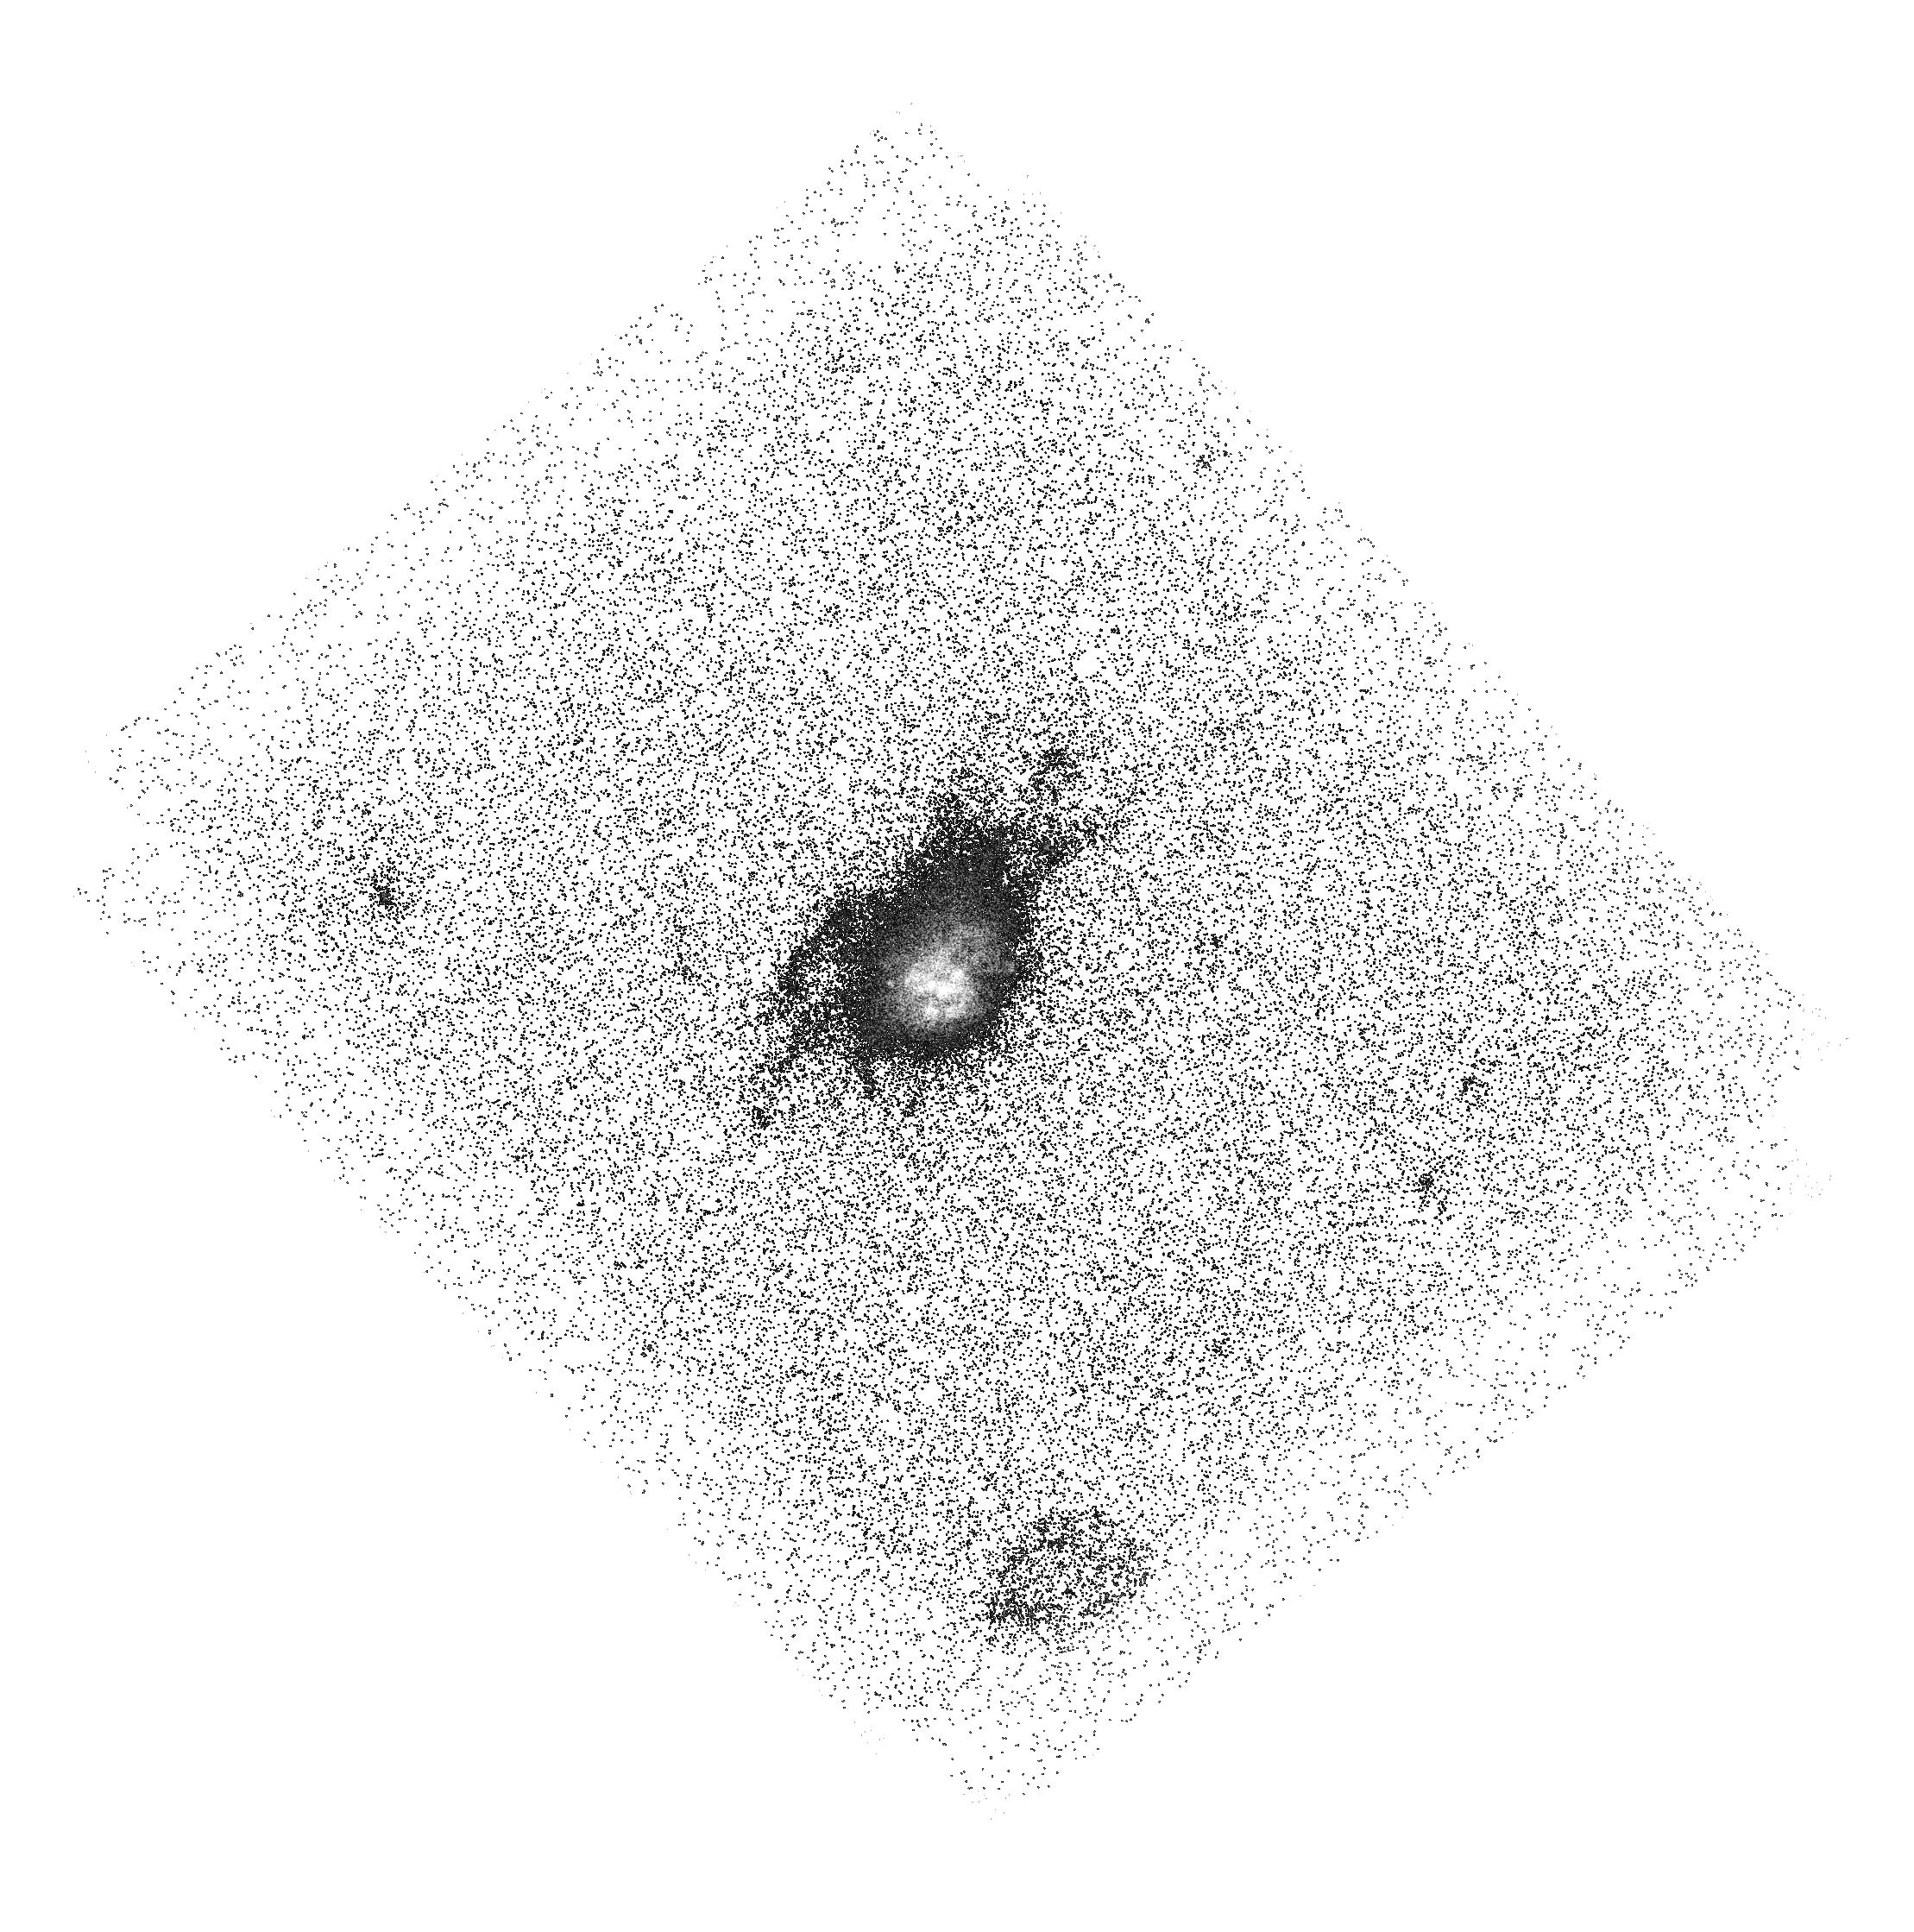
Target: ABELL1835. Instrument: ACS/SBC. Filter: F140LP. Exposure: 43 min. Observation ID: hst_15298_07_acs_sbc_f140lp_jdfz07

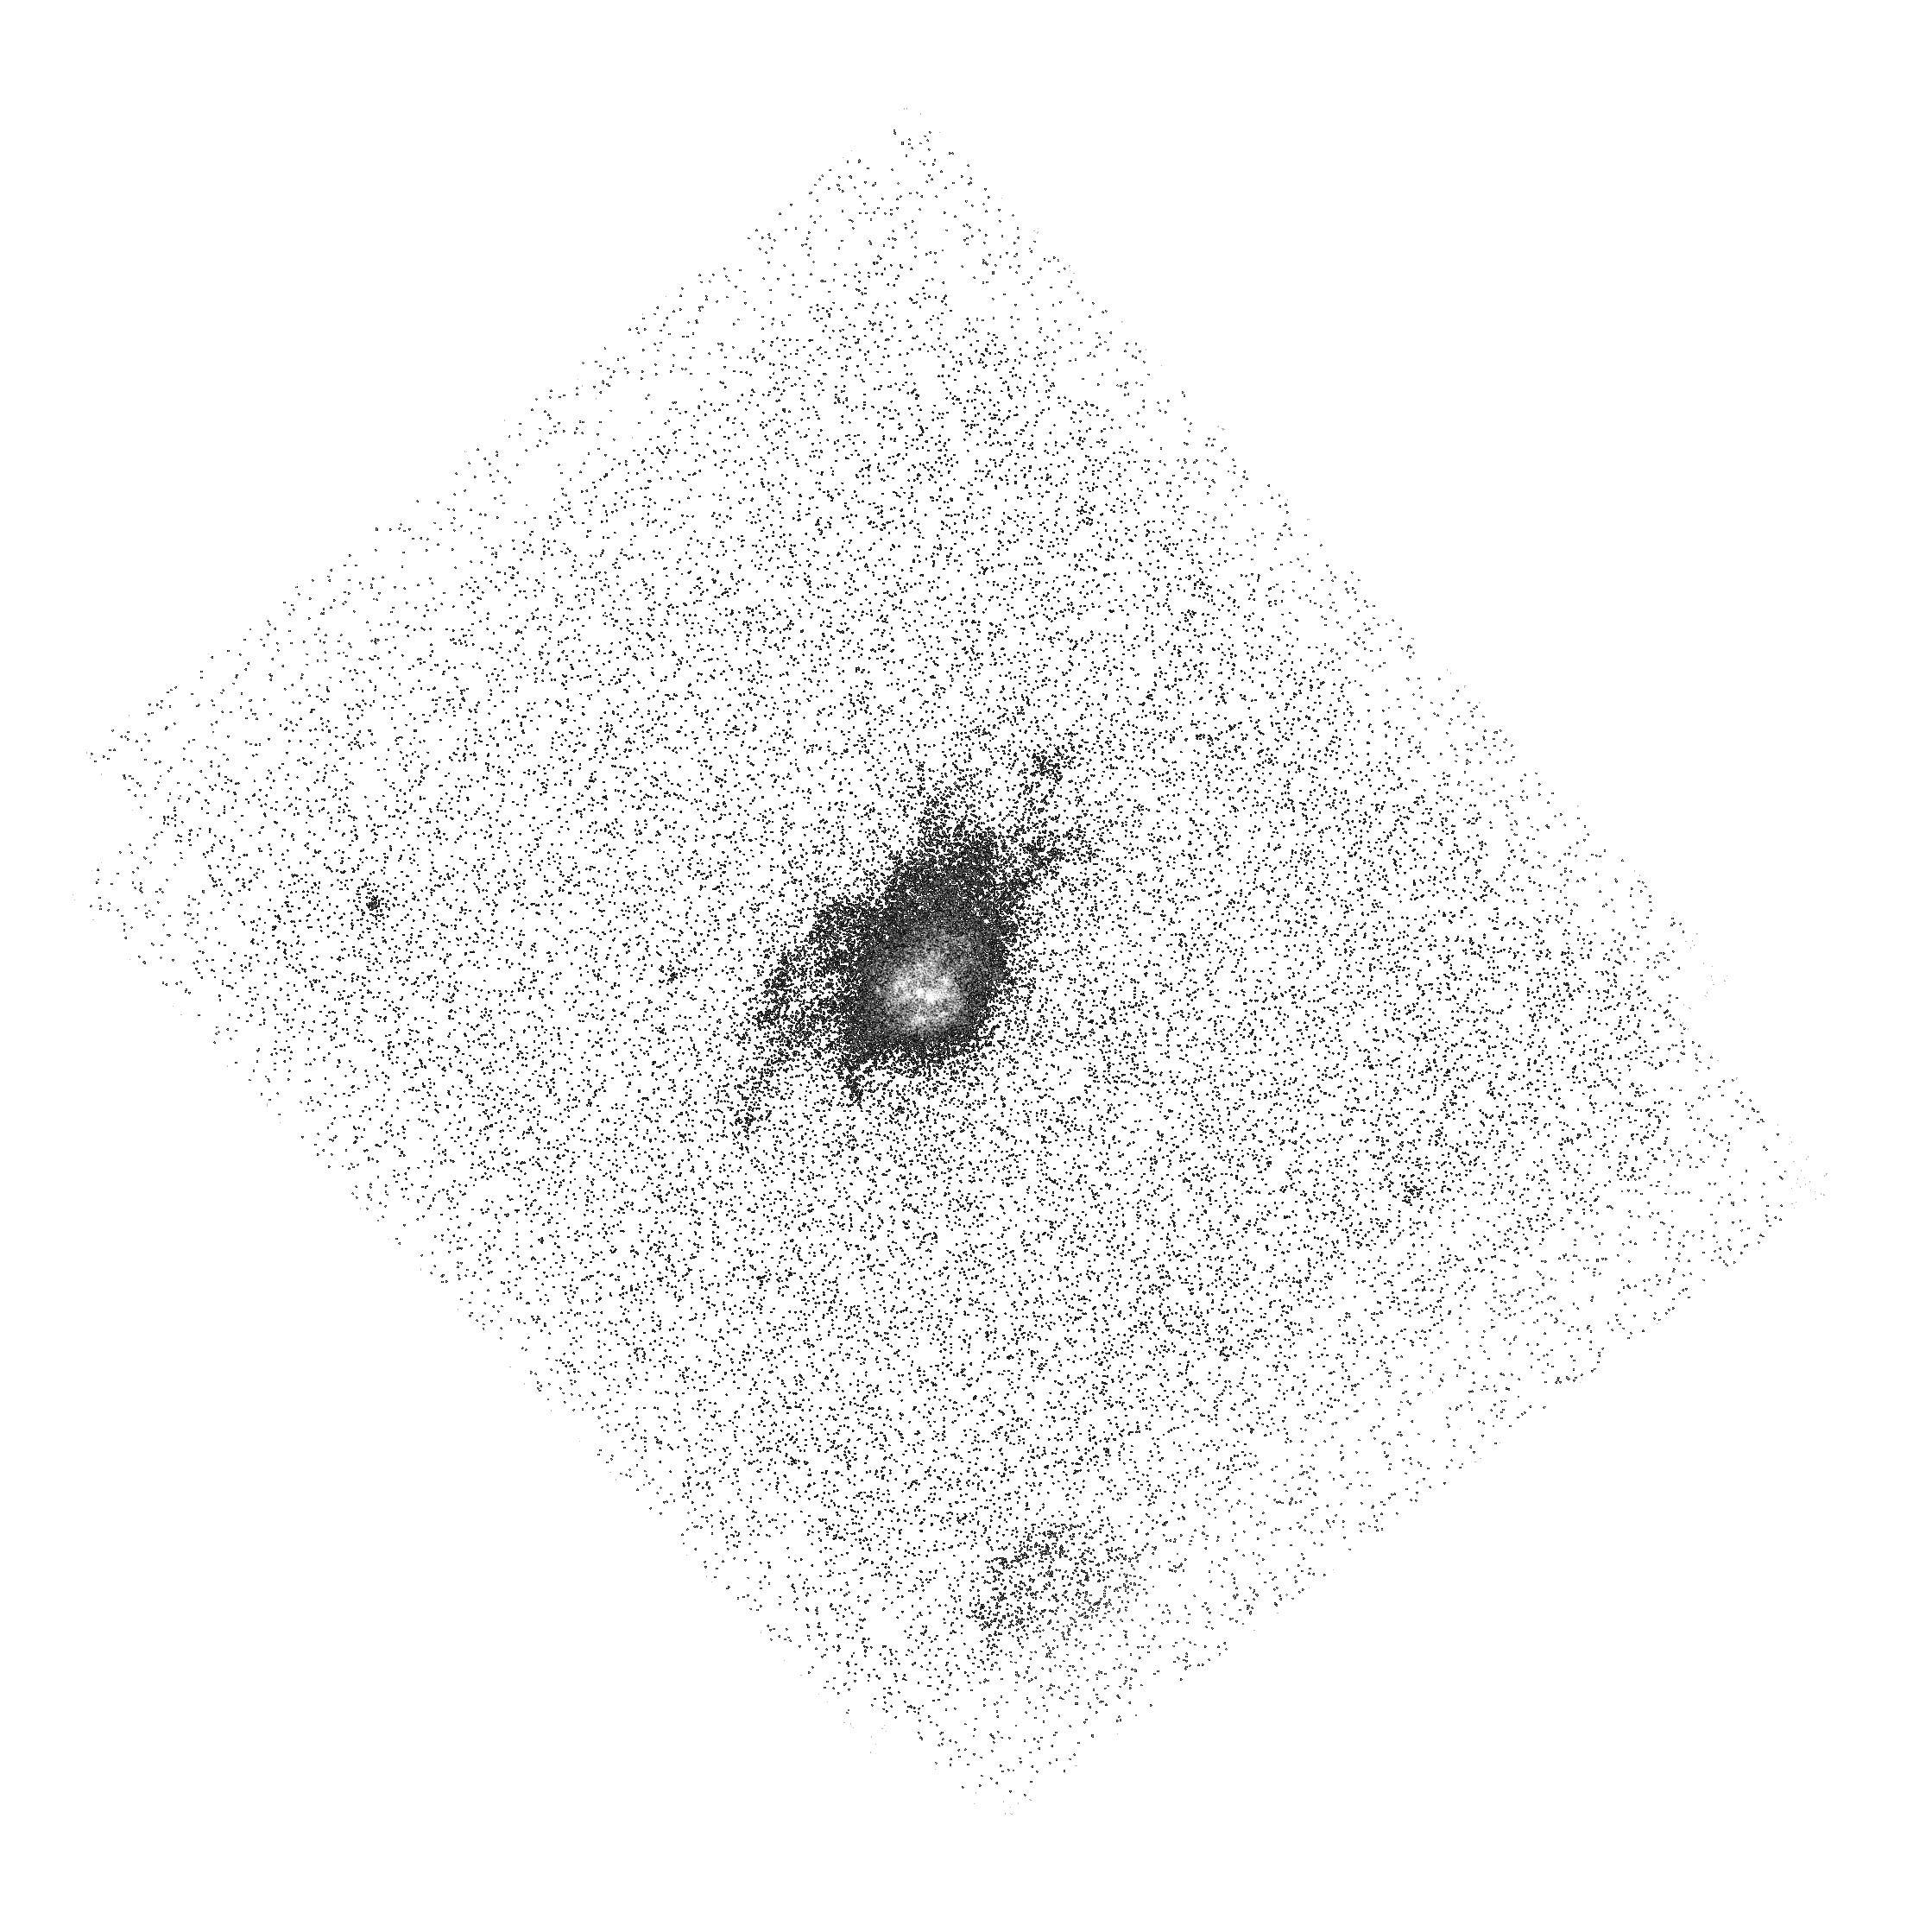
Target: ABELL1835. Instrument: ACS/SBC. Filter: F150LP. Exposure: 43 min. Observation ID: hst_15298_05_acs_sbc_f150lp_jdfz05

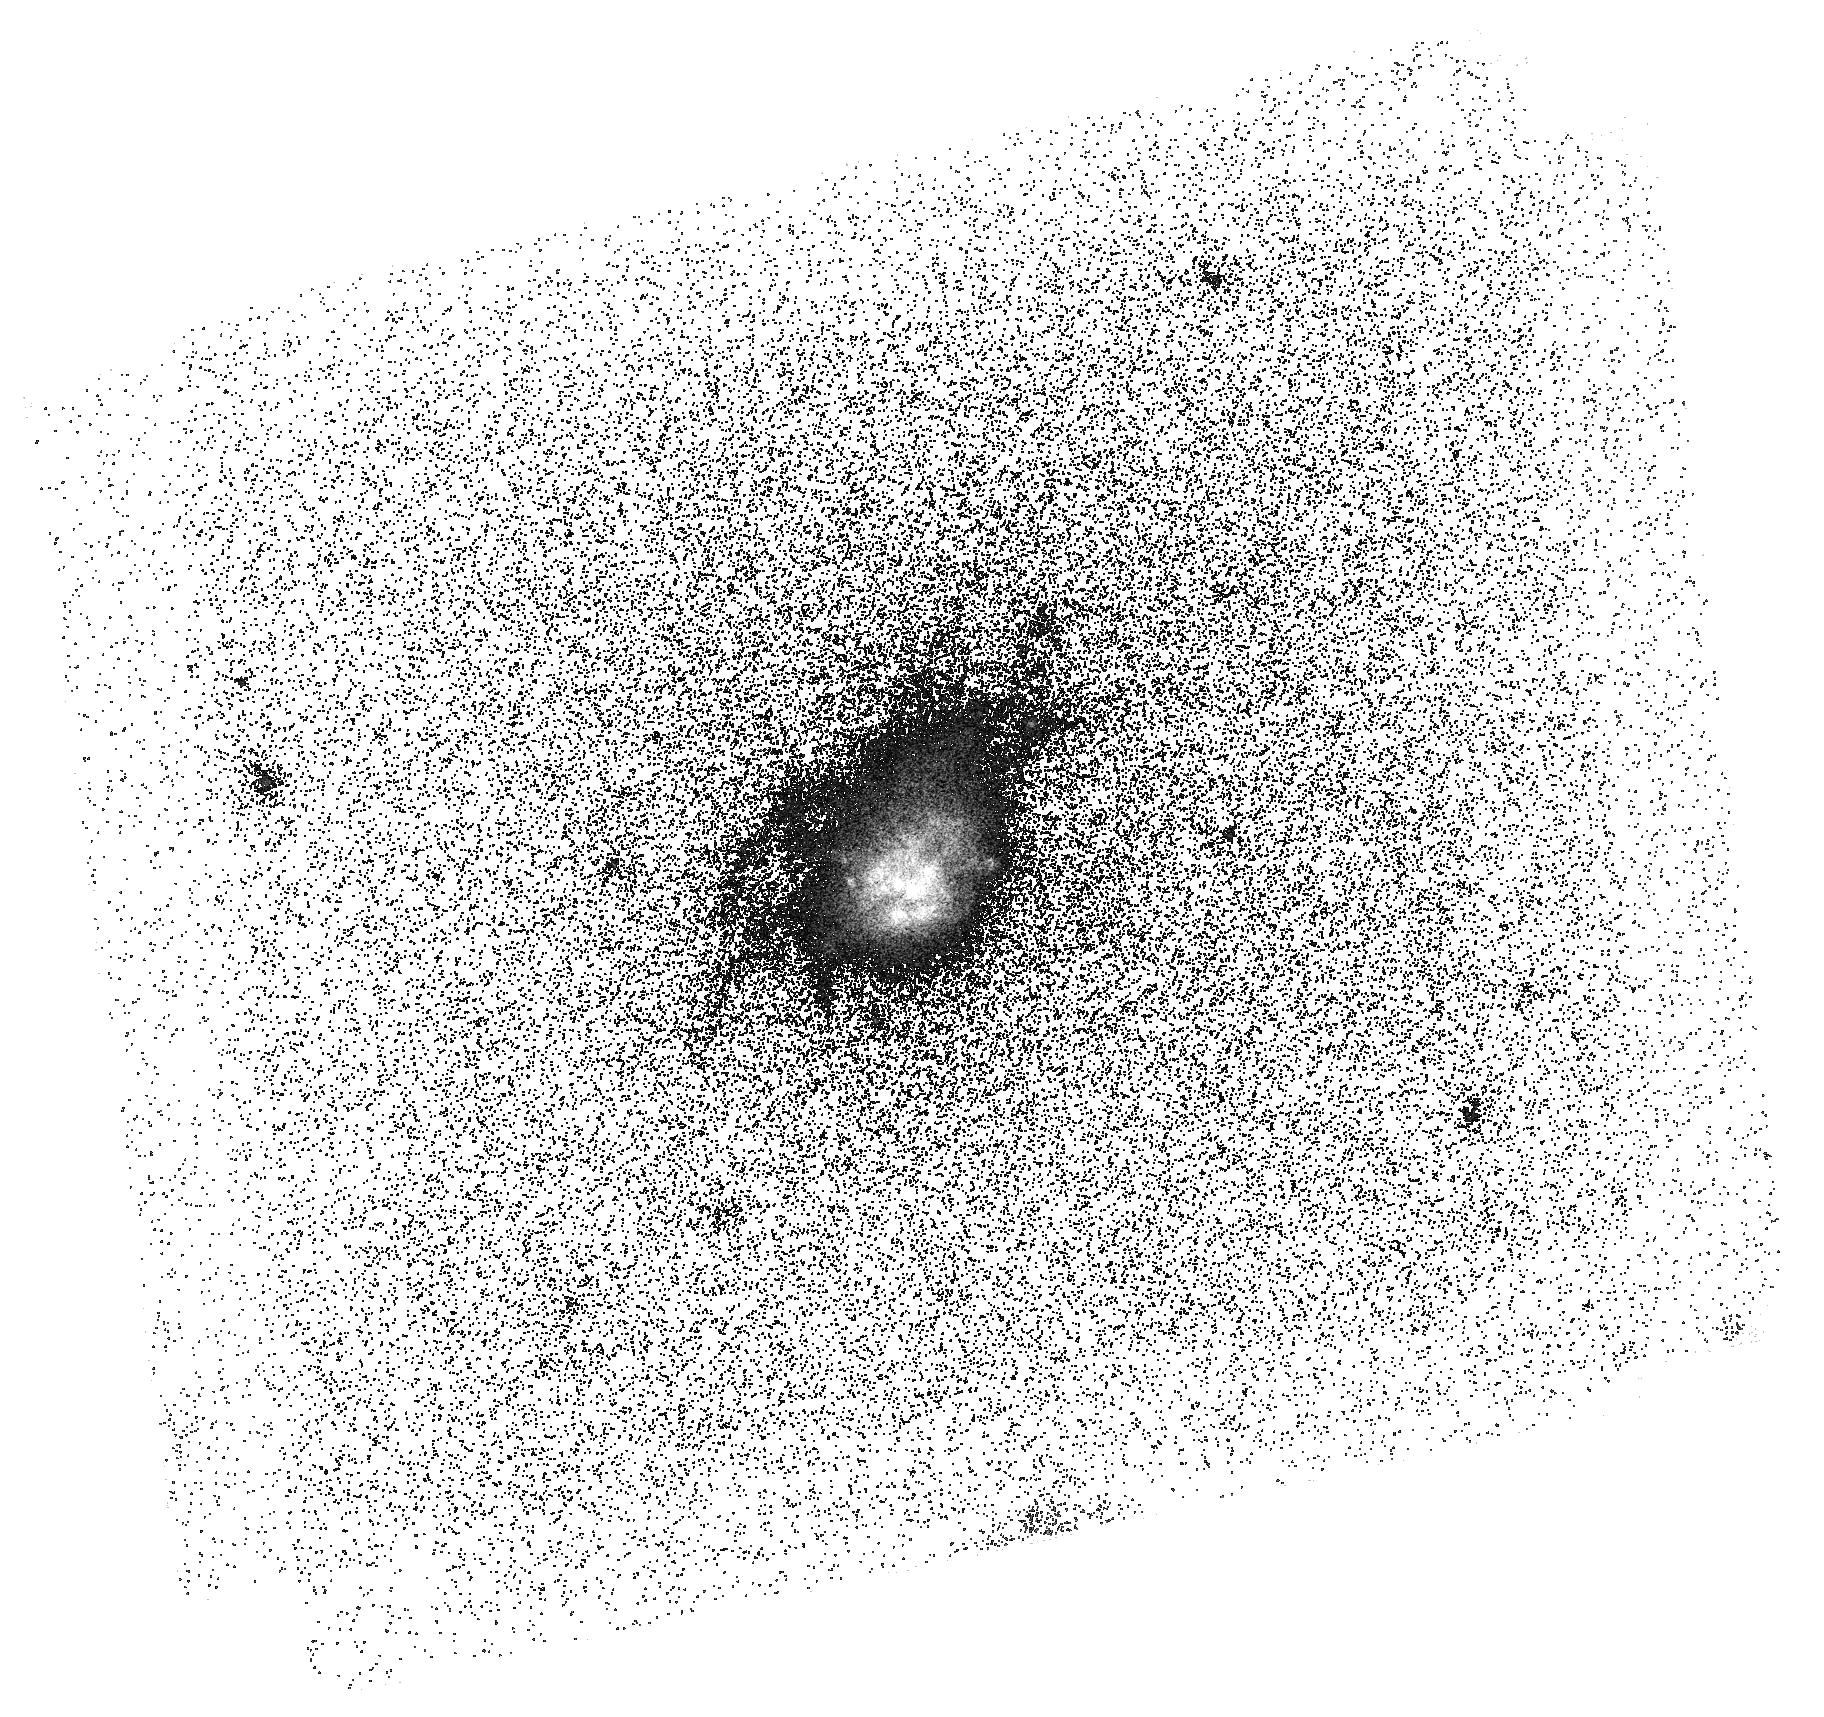
Target: ABELL1835. Instrument: ACS/SBC. Filter: F125LP. Exposure: 51 min. Observation ID: hst_15298_04_acs_sbc_f125lp_jdfz04

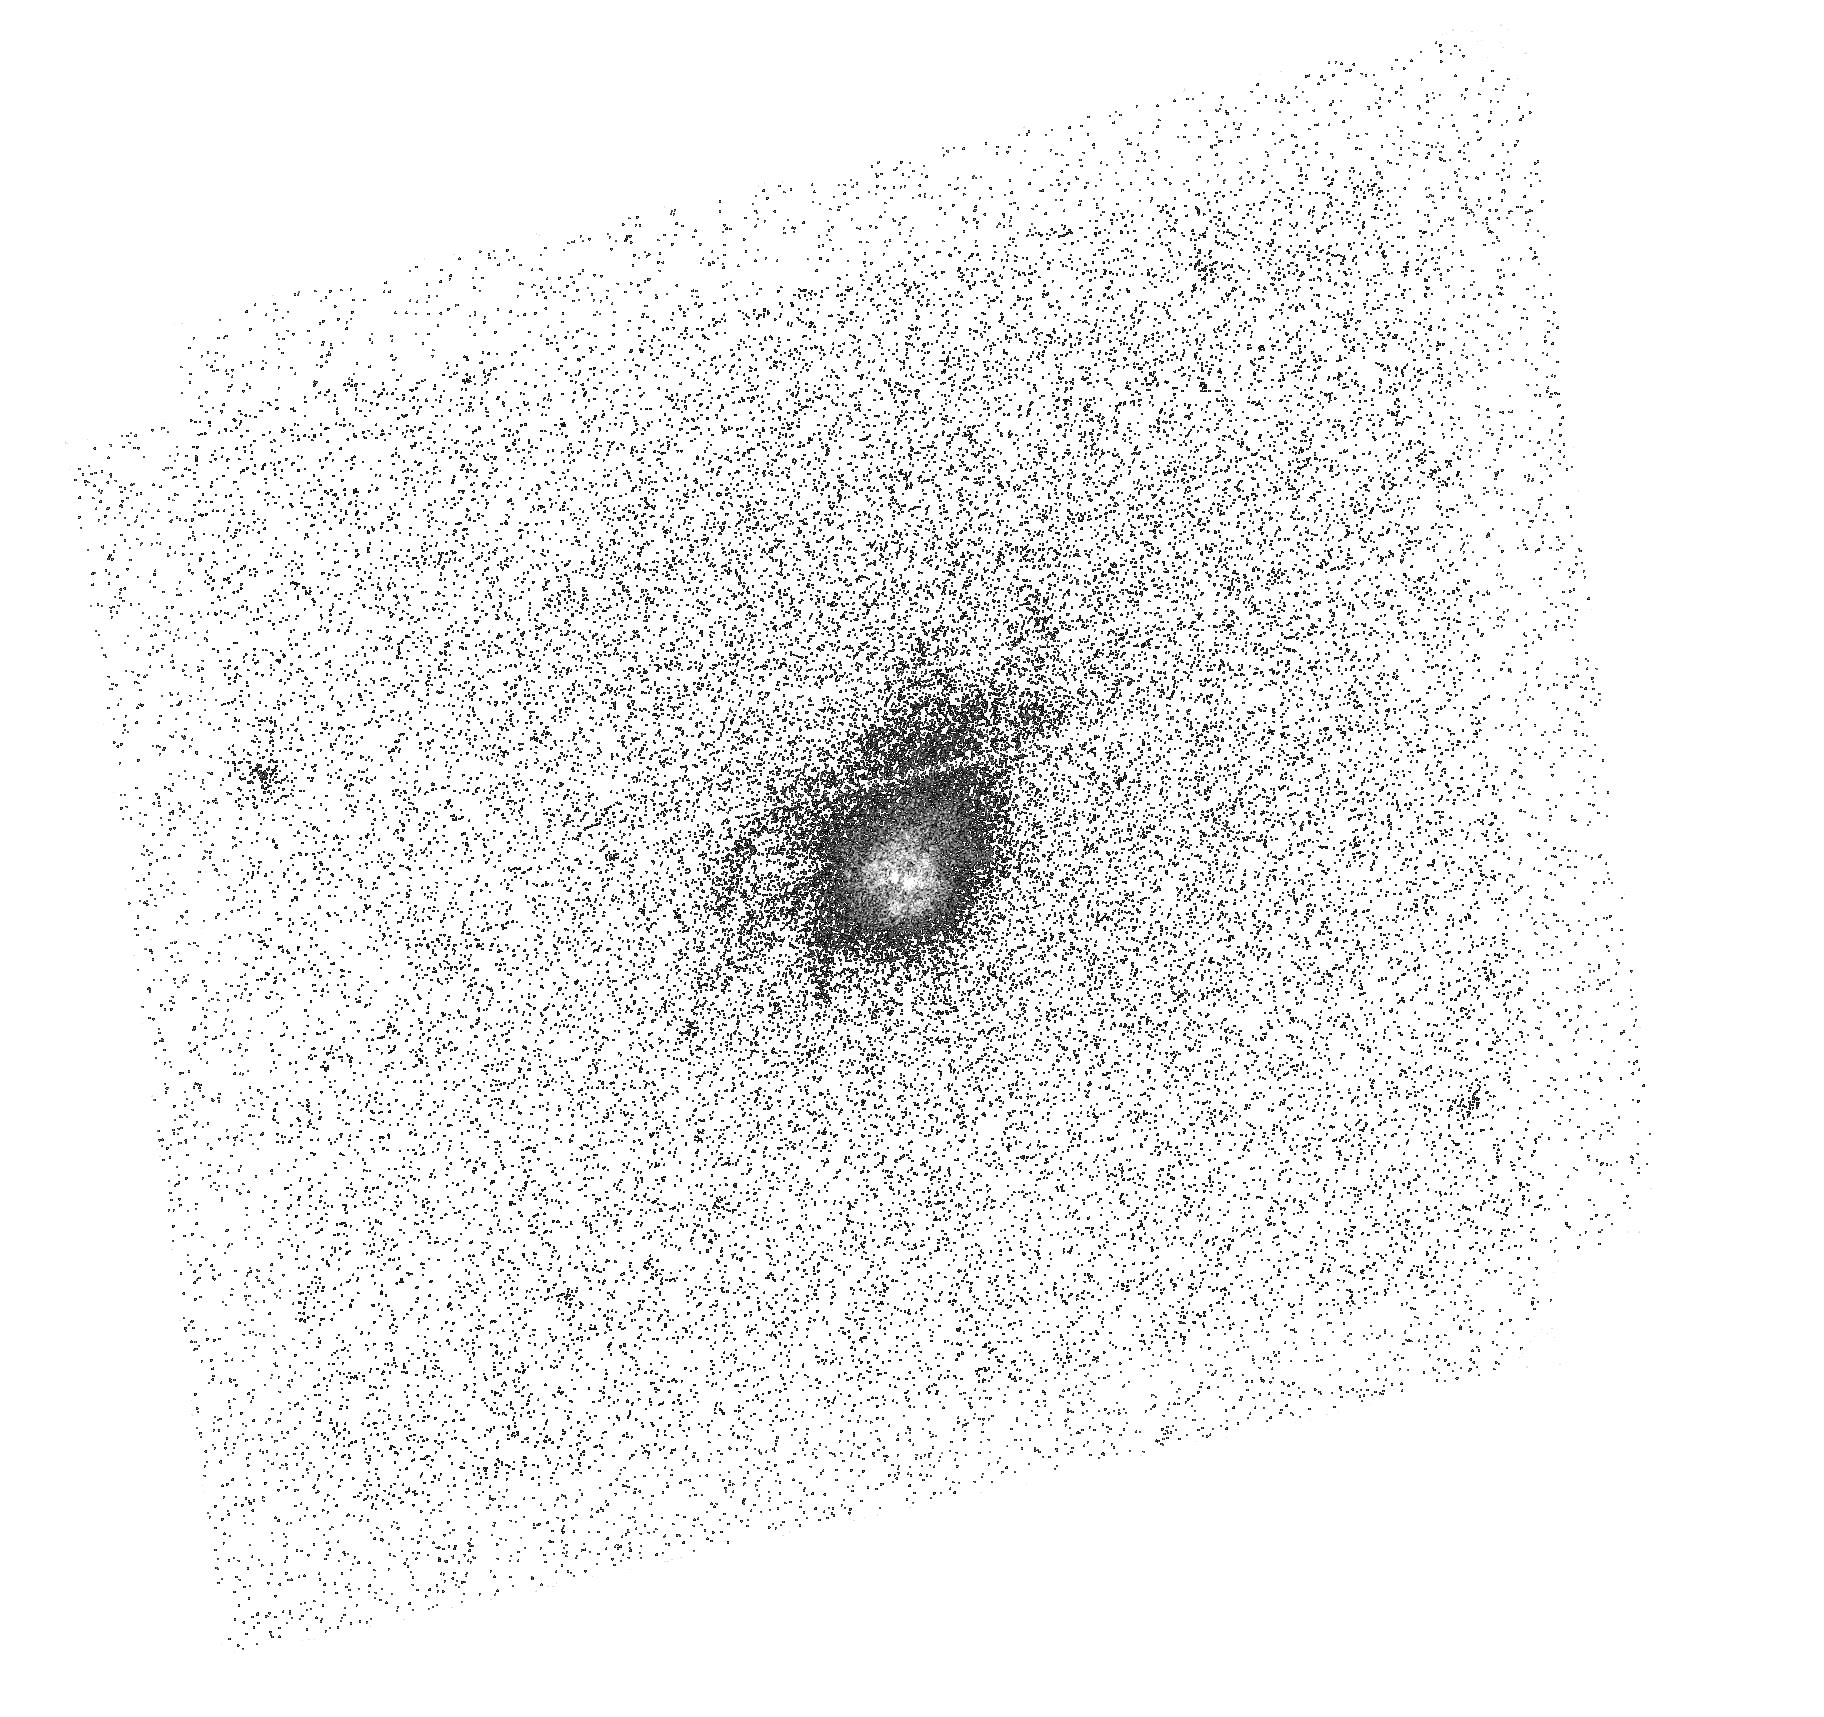
Target: ABELL1835. Instrument: ACS/SBC. Filter: F140LP. Exposure: 20 min. Observation ID: hst_15298_04_acs_sbc_f140lp_jdfz04

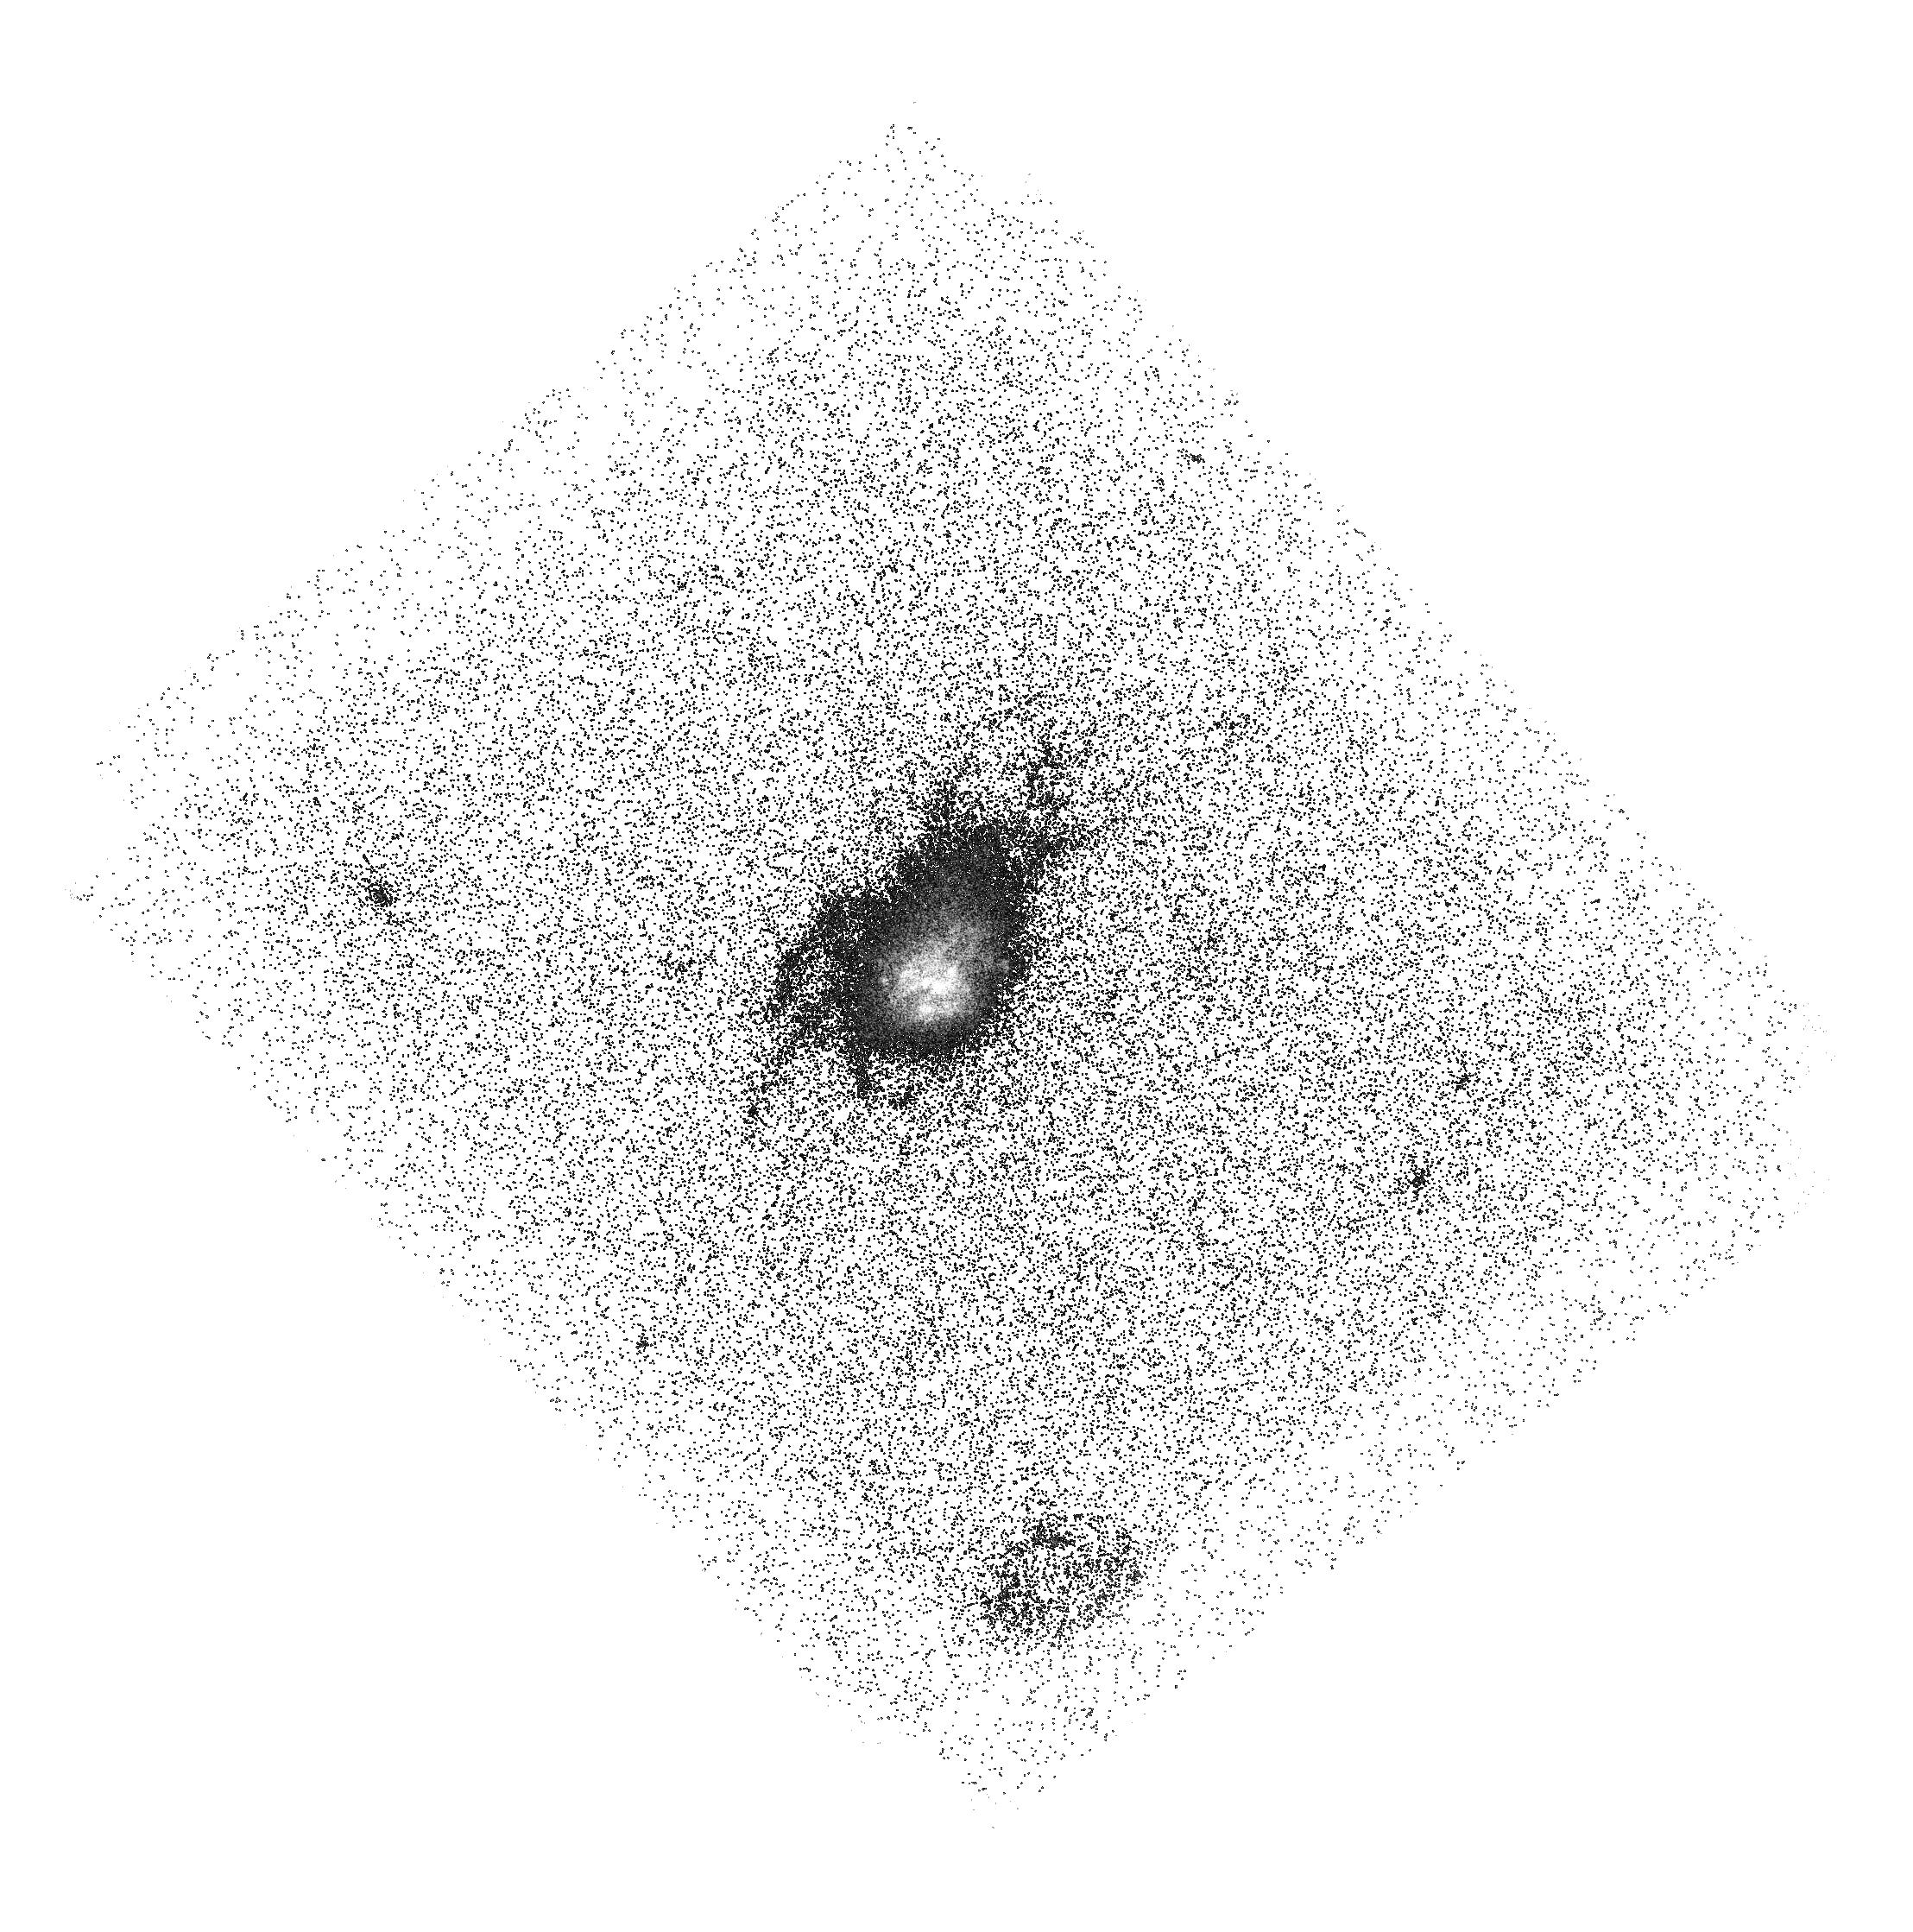
Target: ABELL1835. Instrument: ACS/SBC. Filter: F140LP. Exposure: 45 min. Observation ID: hst_15298_05_acs_sbc_f140lp_jdfz05

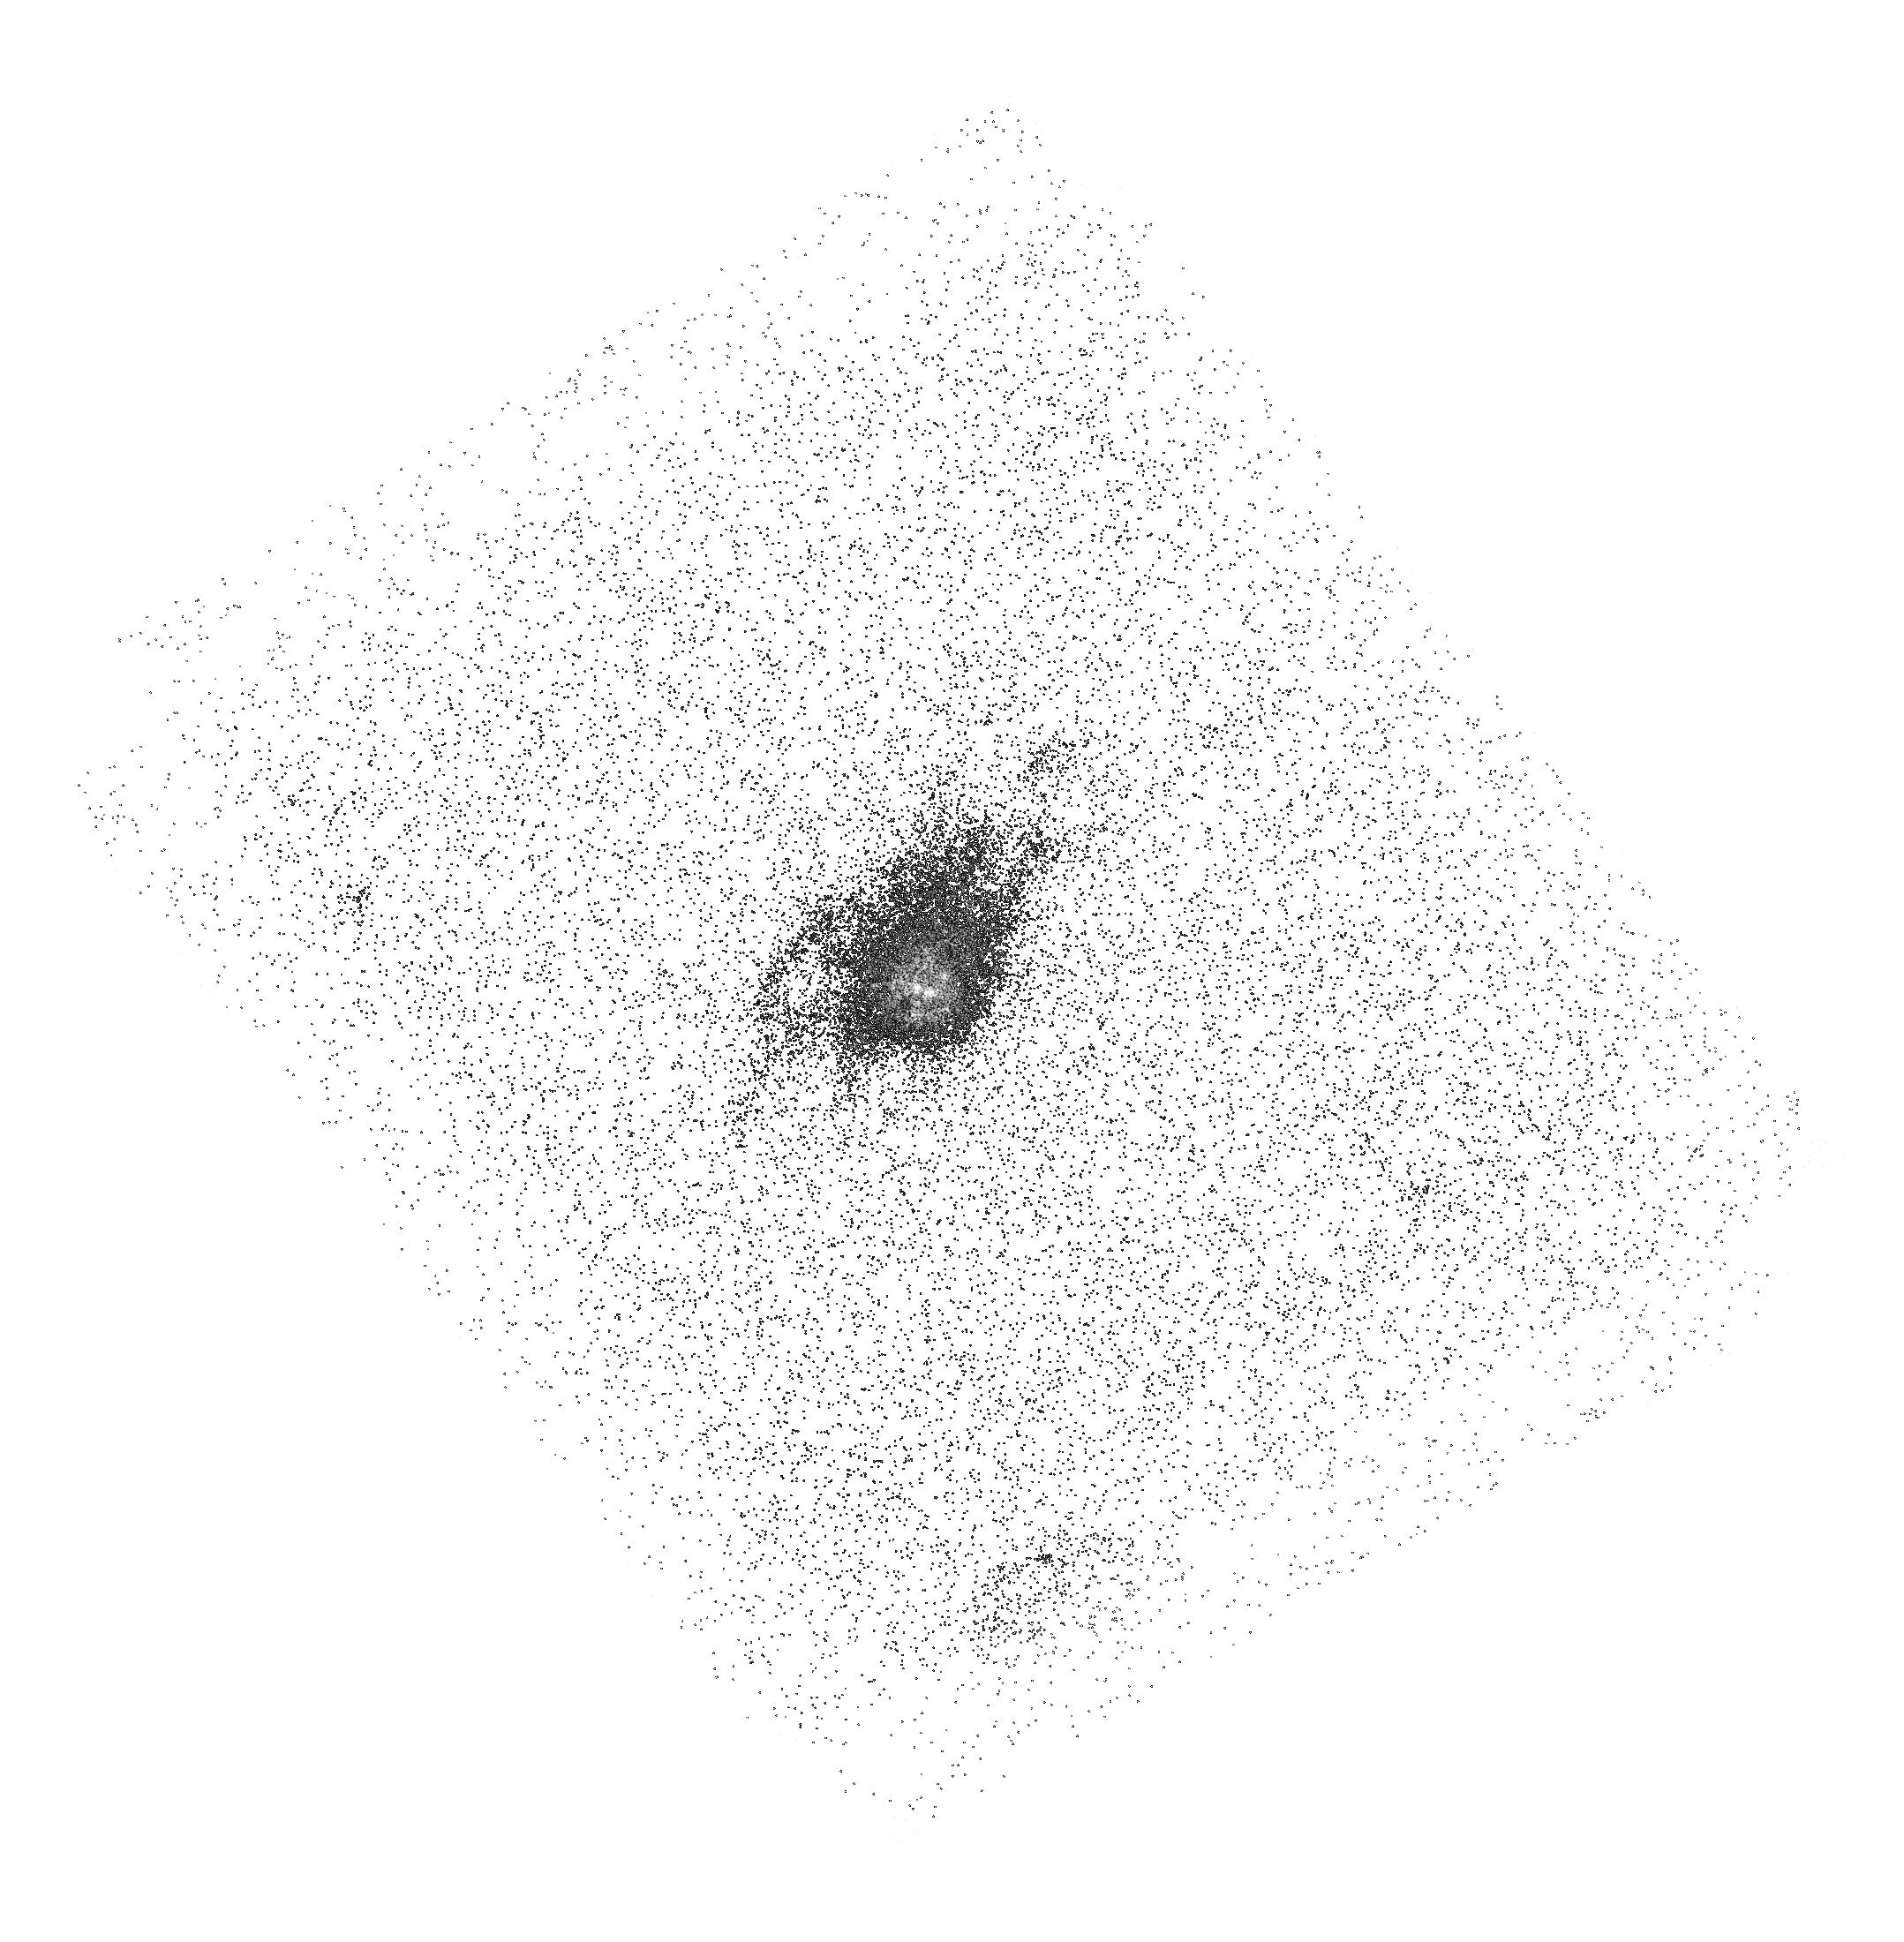
Target: ABELL1835. Instrument: ACS/SBC. Filter: F150LP. Exposure: 19 min. Observation ID: hst_15298_08_acs_sbc_f150lp_jdfz08

The first high resolution image of coronal gas in a starbursting cool core cluster (PI: Johnson, Sean)

Galaxy clusters represent a unique laboratory for directly observing gas cooling and feedback due to their high masses and correspondingly high gas densities and temperatures. Cooling of X-ray gas observed in ~1/3 of clusters, known as cool-core clusters, should fuel star formation at prodigious rates, but such high levels of star formation are rarely observed. Feedback from active galactic nuclei (AGN) is a leading explanation for the lack of star formation in most cool clusters, and AGN power is sufficient to offset gas cooling on average. Nevertheless, some cool core clusters exhibit massive starbursts indicating that our understanding of cooling and feedback is incomplete. Observations of ~10^5 K coronal gas in cool core clusters through OVI emission offers a sensitive means of testing our understanding of cooling and feedback because OVI emission is a dominant coolant and sensitive tracer of shocked gas. Recently, Hayes et al. 2016 demonstrated that synthetic narrow-band imaging of OVI emission is possible through subtraction of long-pass filters with the ACS+SBC for targets at z=0.23-0.29. Here, we propose to use this exciting new technique to directly image coronal OVI emitting gas at high resolution in Abell 1835, a prototypical starbursting cool-core cluster at z=0.252. Abell 1835 hosts a strong cooling core, massive starburst, radio AGN, and at z=0.252, it offers a unique opportunity to directly image OVI at hi-res in the UV with ACS+SBC. With just 15 orbits of ACS+SBC imaging, the proposed observations will complete the existing rich multi-wavelength dataset available for Abell 1835 to provide new insights into cooling and feedback in clusters.